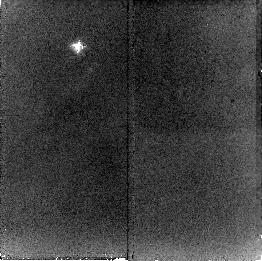
Target: NGC2023-S-NIC
Instrument: NICMOS/NIC2
Filter: F212N
Exposure: 21 min
Observation ID: n8mw03010

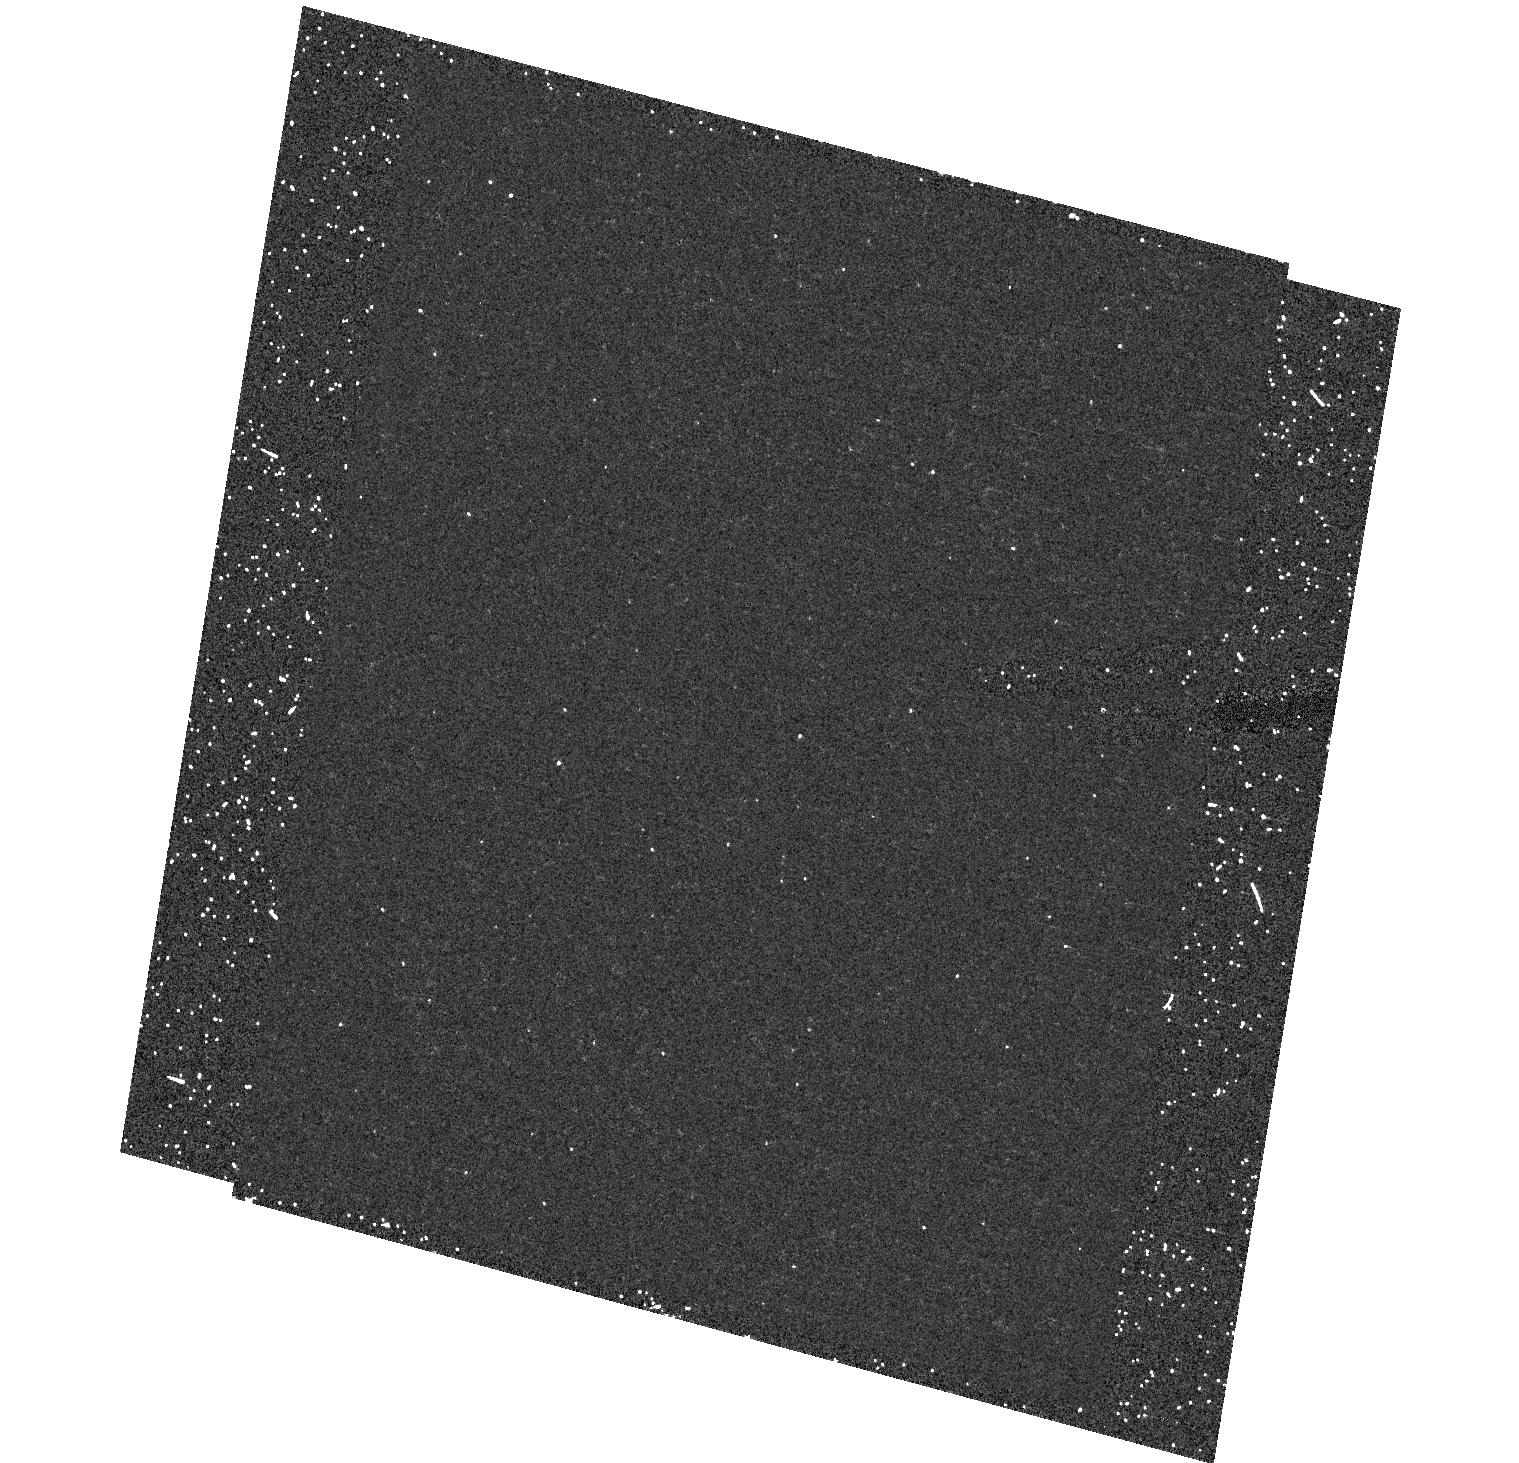
Target: field at RA 85.406°, Dec -2.293°
Instrument: ACS/HRC
Filter: F550M
Exposure: 19 min
Observation ID: hst_9741_01_acs_hrc_f550m_j8mw01

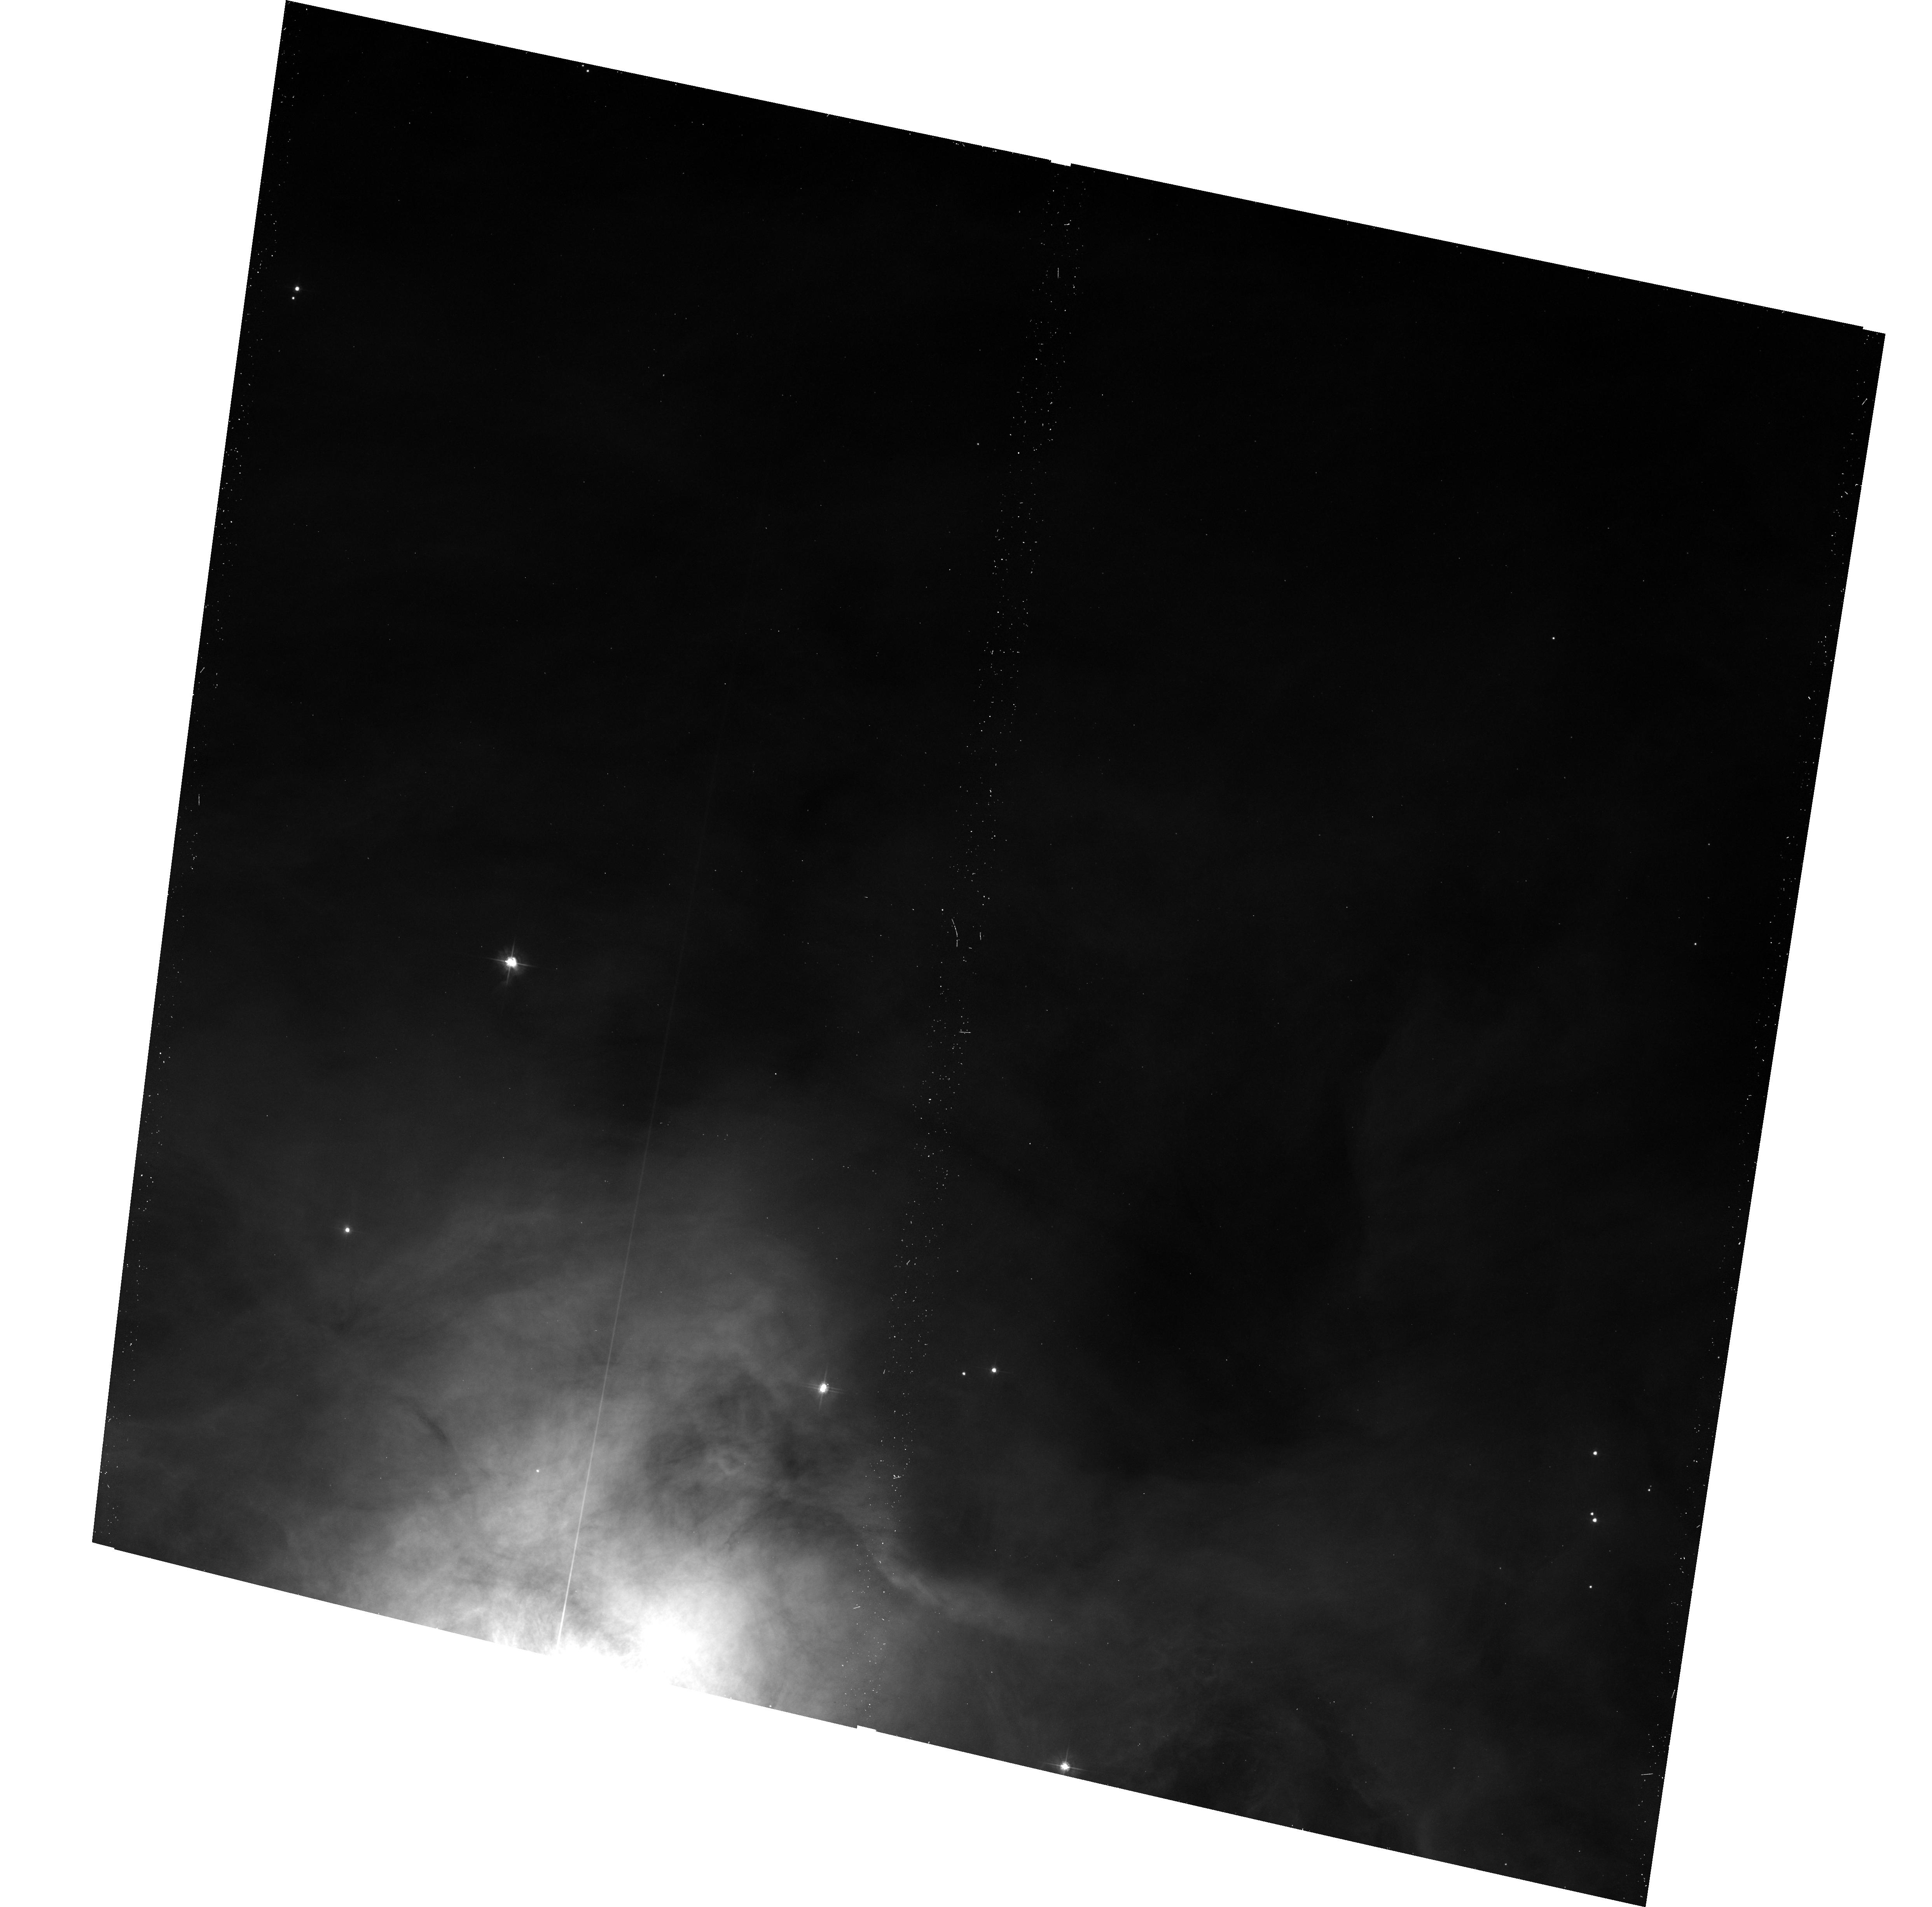
Target: NGC7023-NW-ACS
Instrument: ACS/WFC
Filter: F475W
Exposure: 17 min
Observation ID: hst_9741_02_acs_wfc_f475w_j8mw02

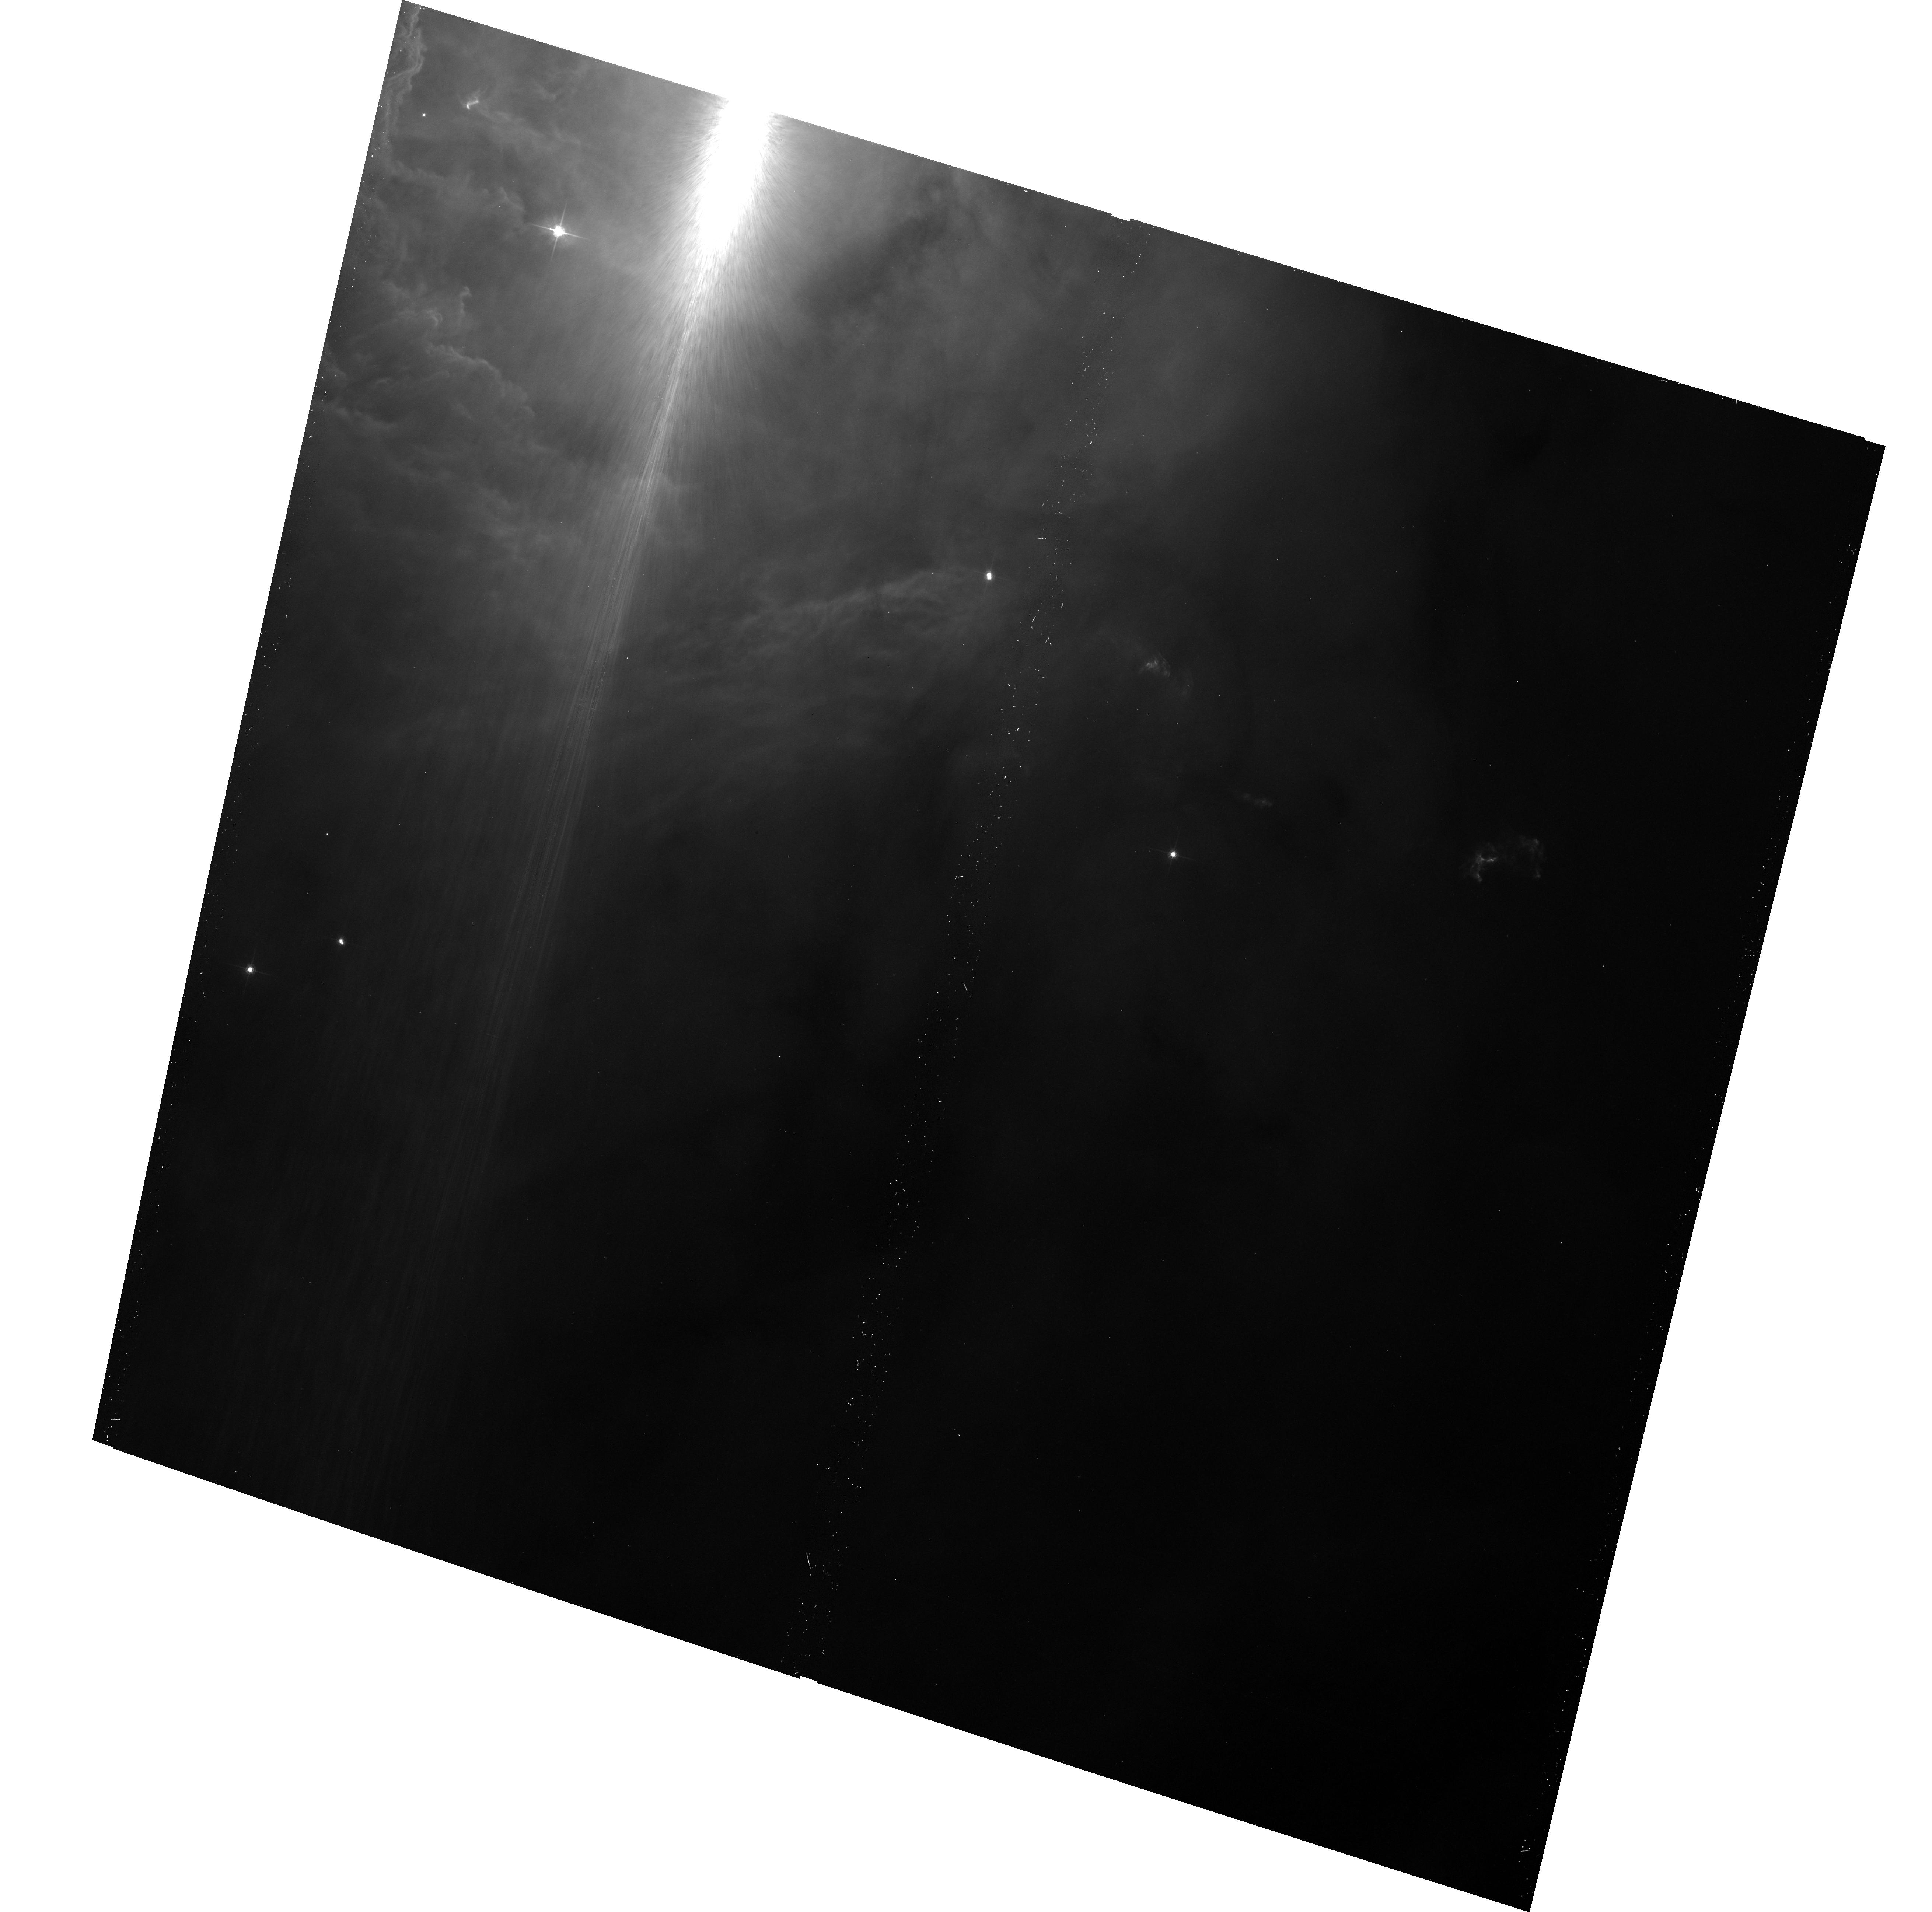
Target: NGC2023-S-ACS
Instrument: ACS/WFC
Filter: F625W
Exposure: 13 min
Observation ID: hst_9741_01_acs_wfc_f625w_j8mw01

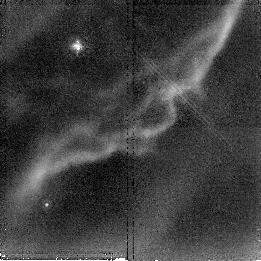
Target: NGC7023-NW-NIC
Instrument: NICMOS/NIC2
Filter: F212N
Exposure: 23 min
Observation ID: n8mw04010

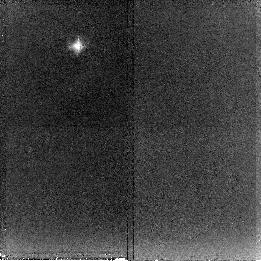
Target: NGC2023-S-NIC
Instrument: NICMOS/NIC2
Filter: F215N
Exposure: 21 min
Observation ID: n8mw03020

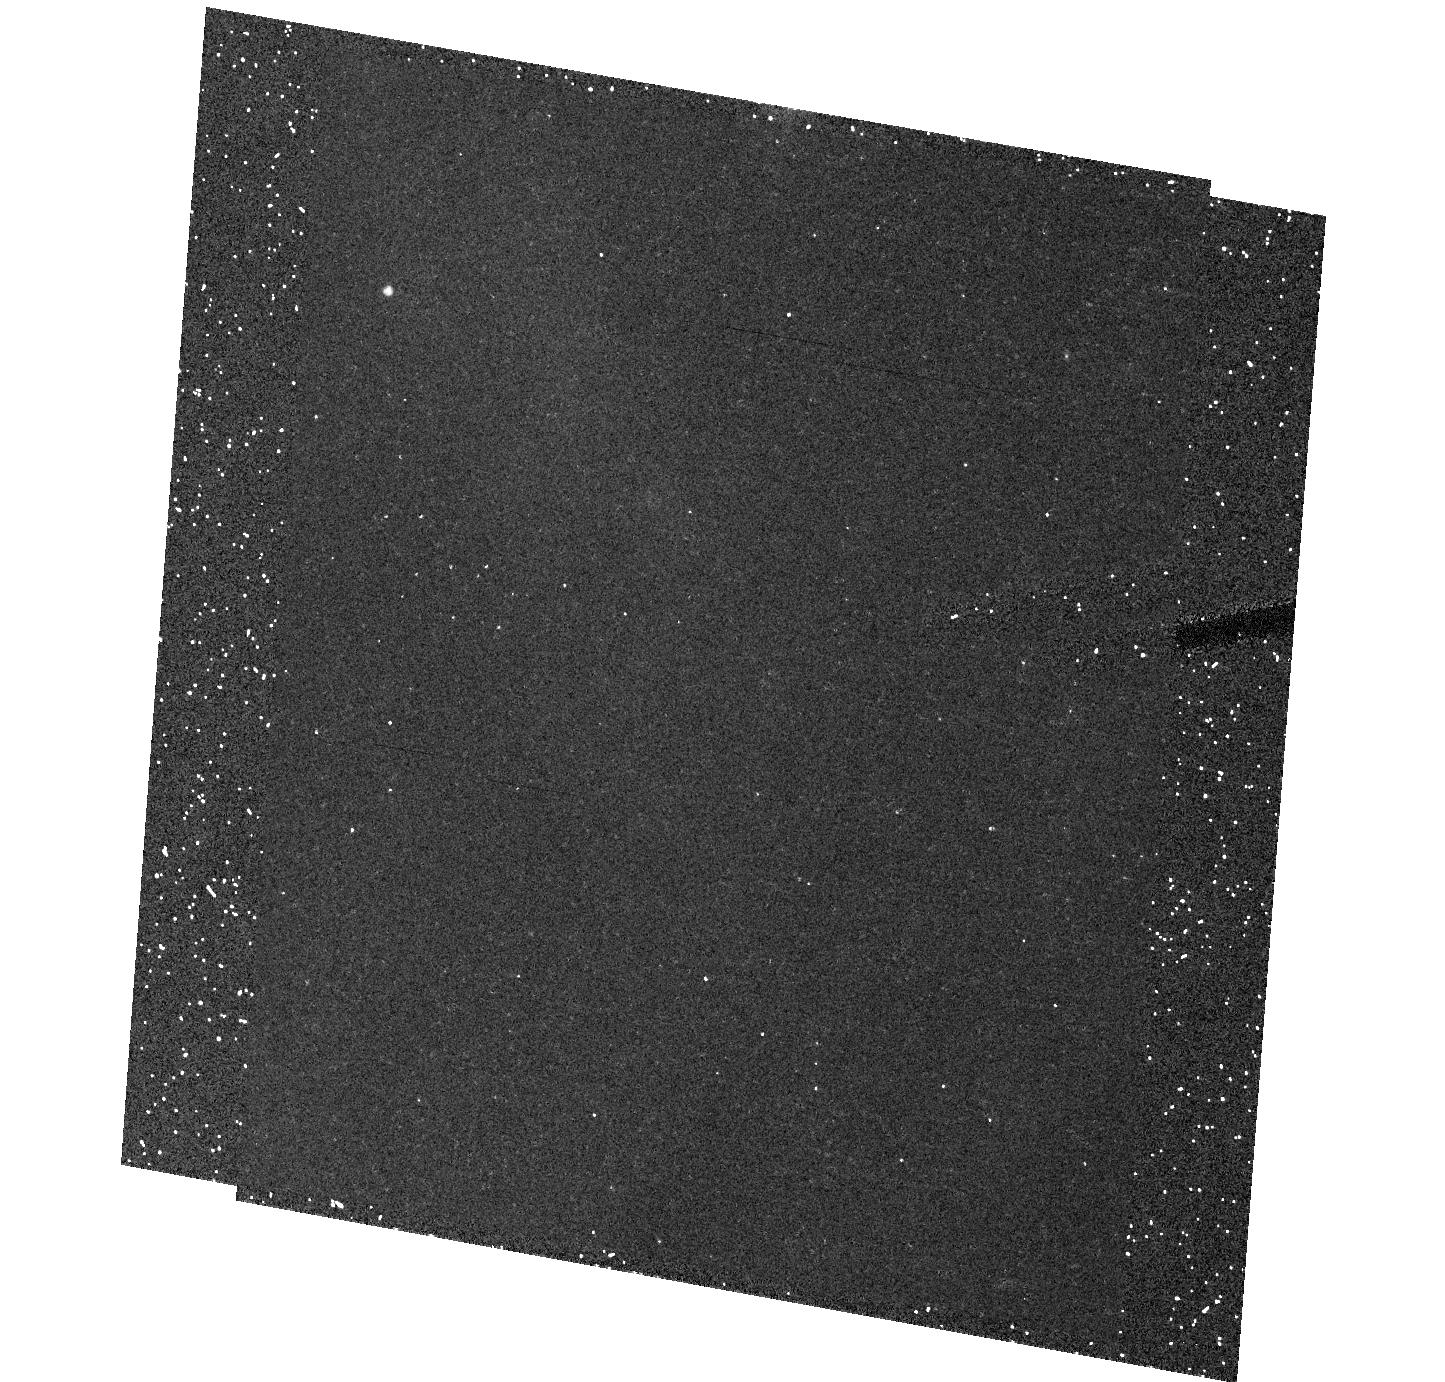
Target: field at RA 315.373°, Dec 68.193°
Instrument: ACS/HRC
Filter: F606W
Exposure: 13 min
Observation ID: hst_9741_02_acs_hrc_f606w_j8mw02

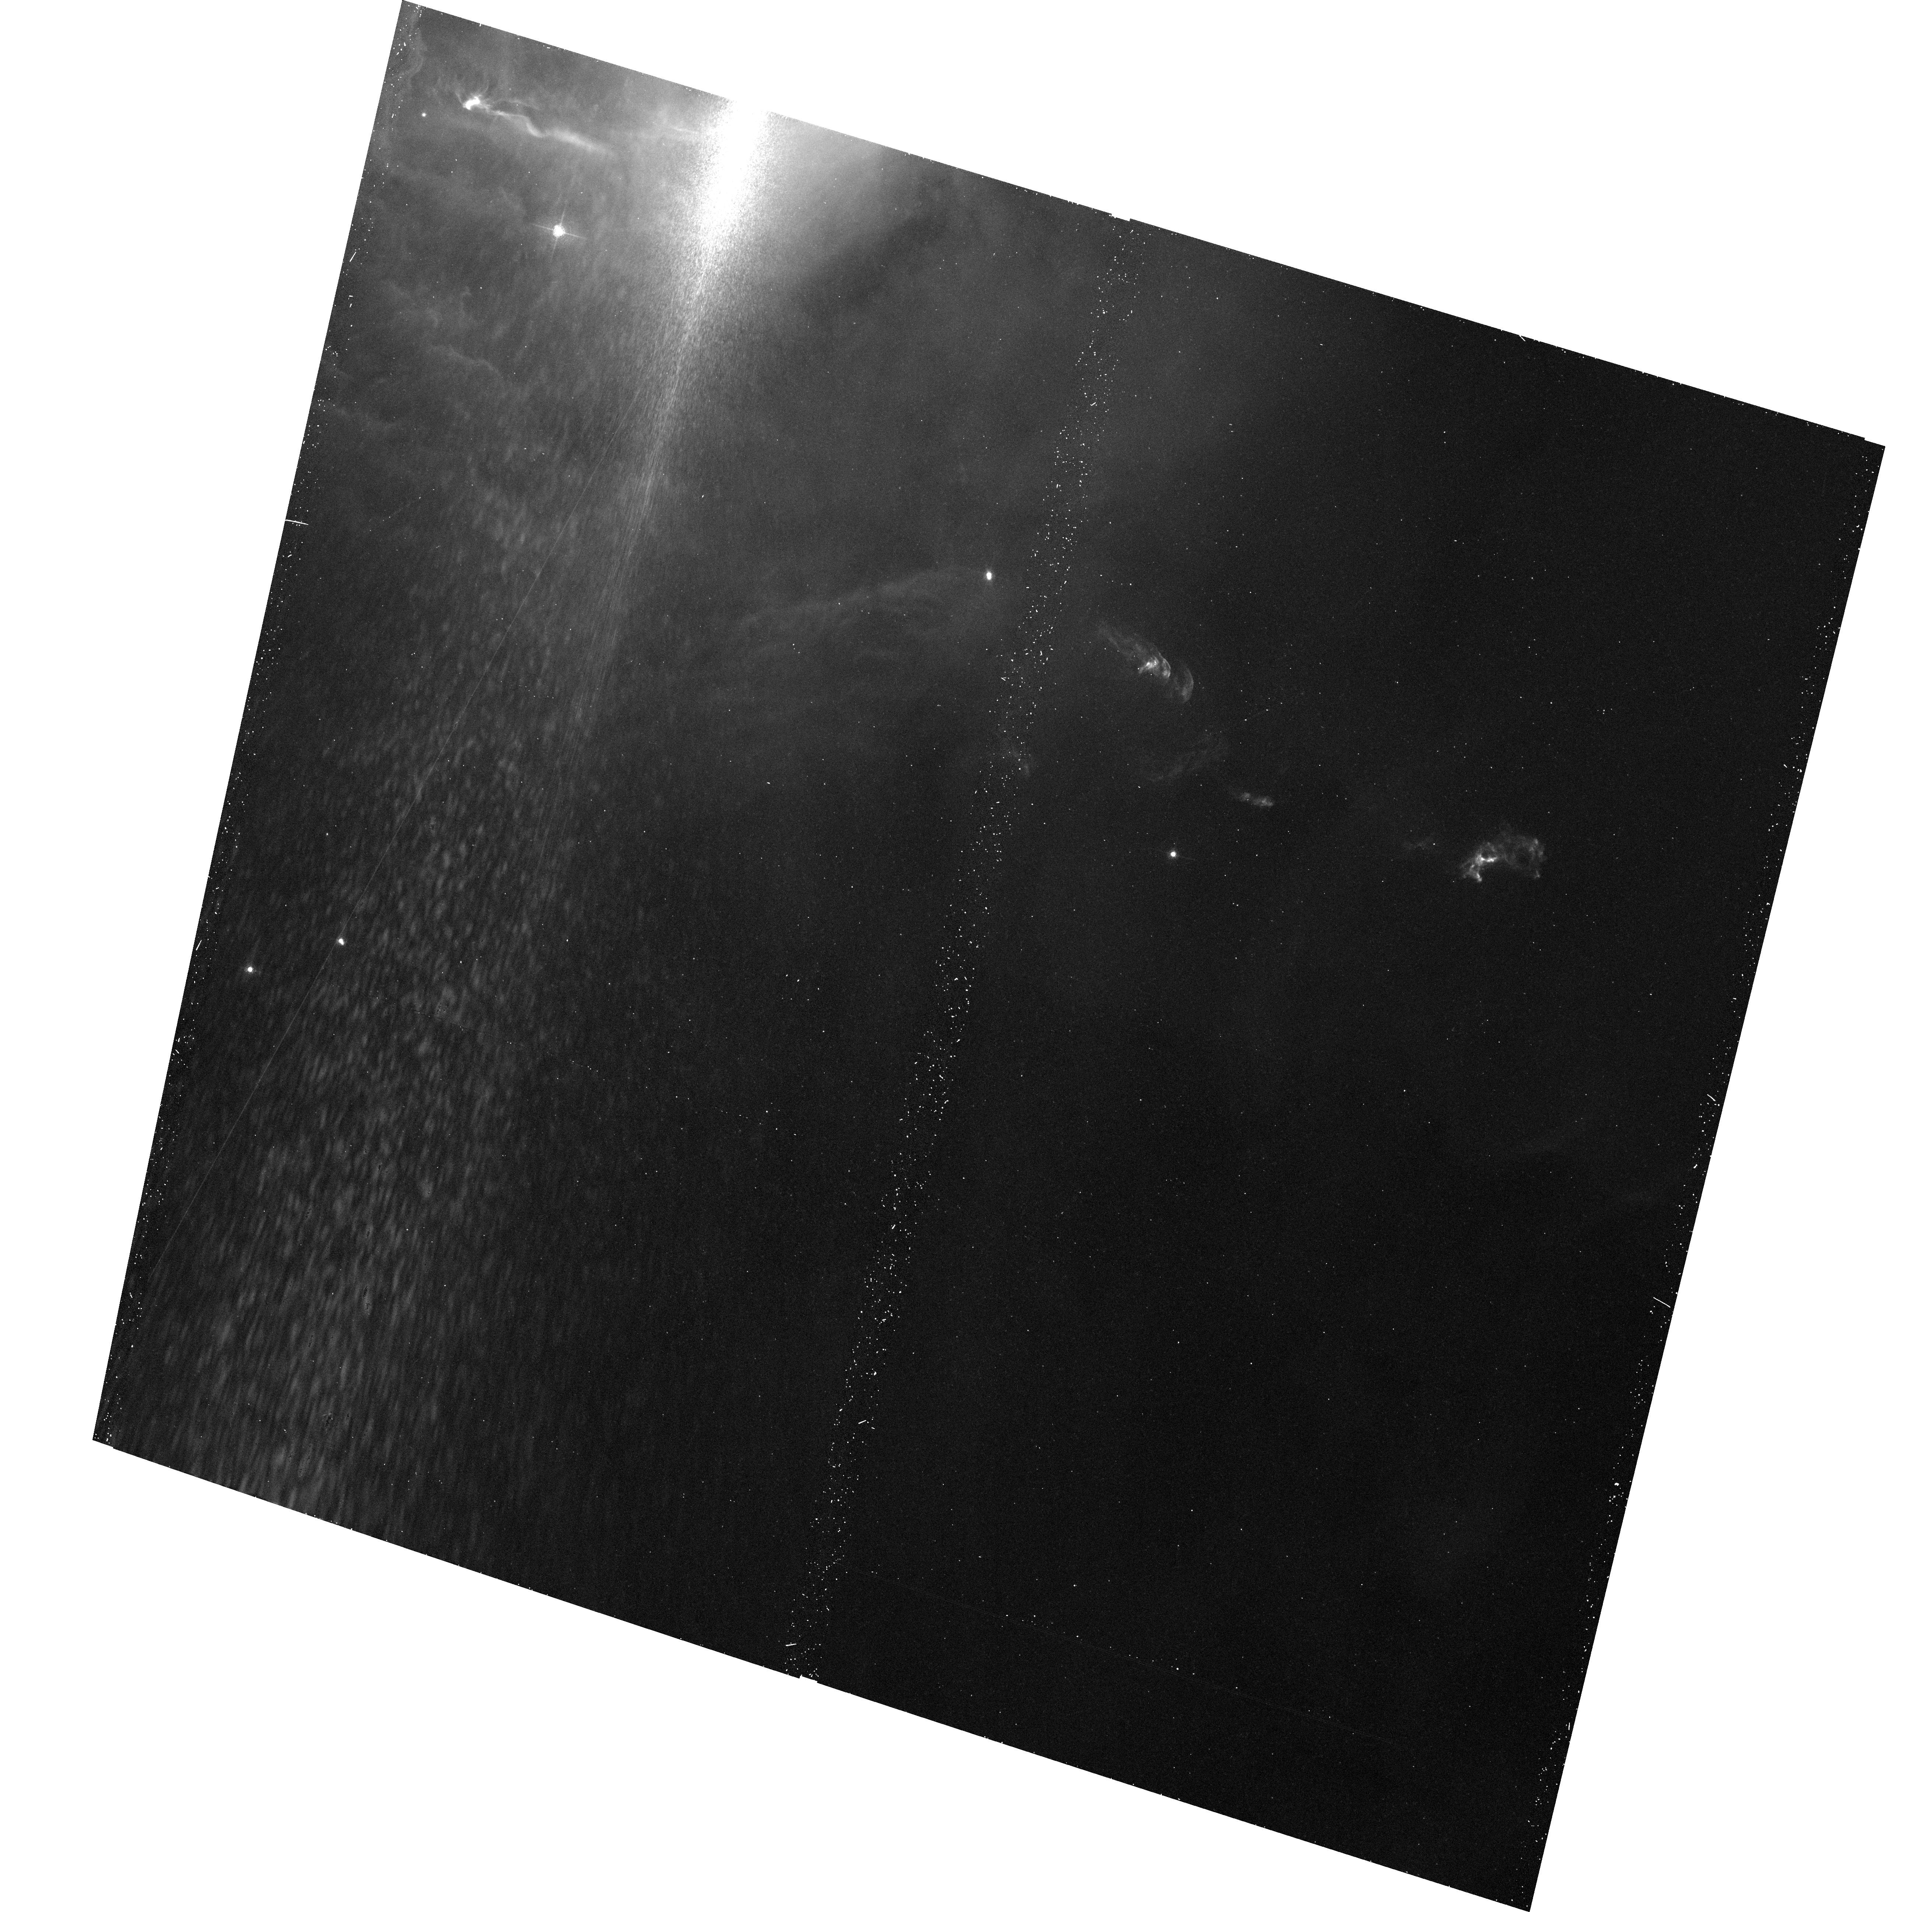
Target: NGC2023-S-ACS
Instrument: ACS/WFC
Filter: F658N
Exposure: 23 min
Observation ID: hst_9741_01_acs_wfc_f658n_j8mw01

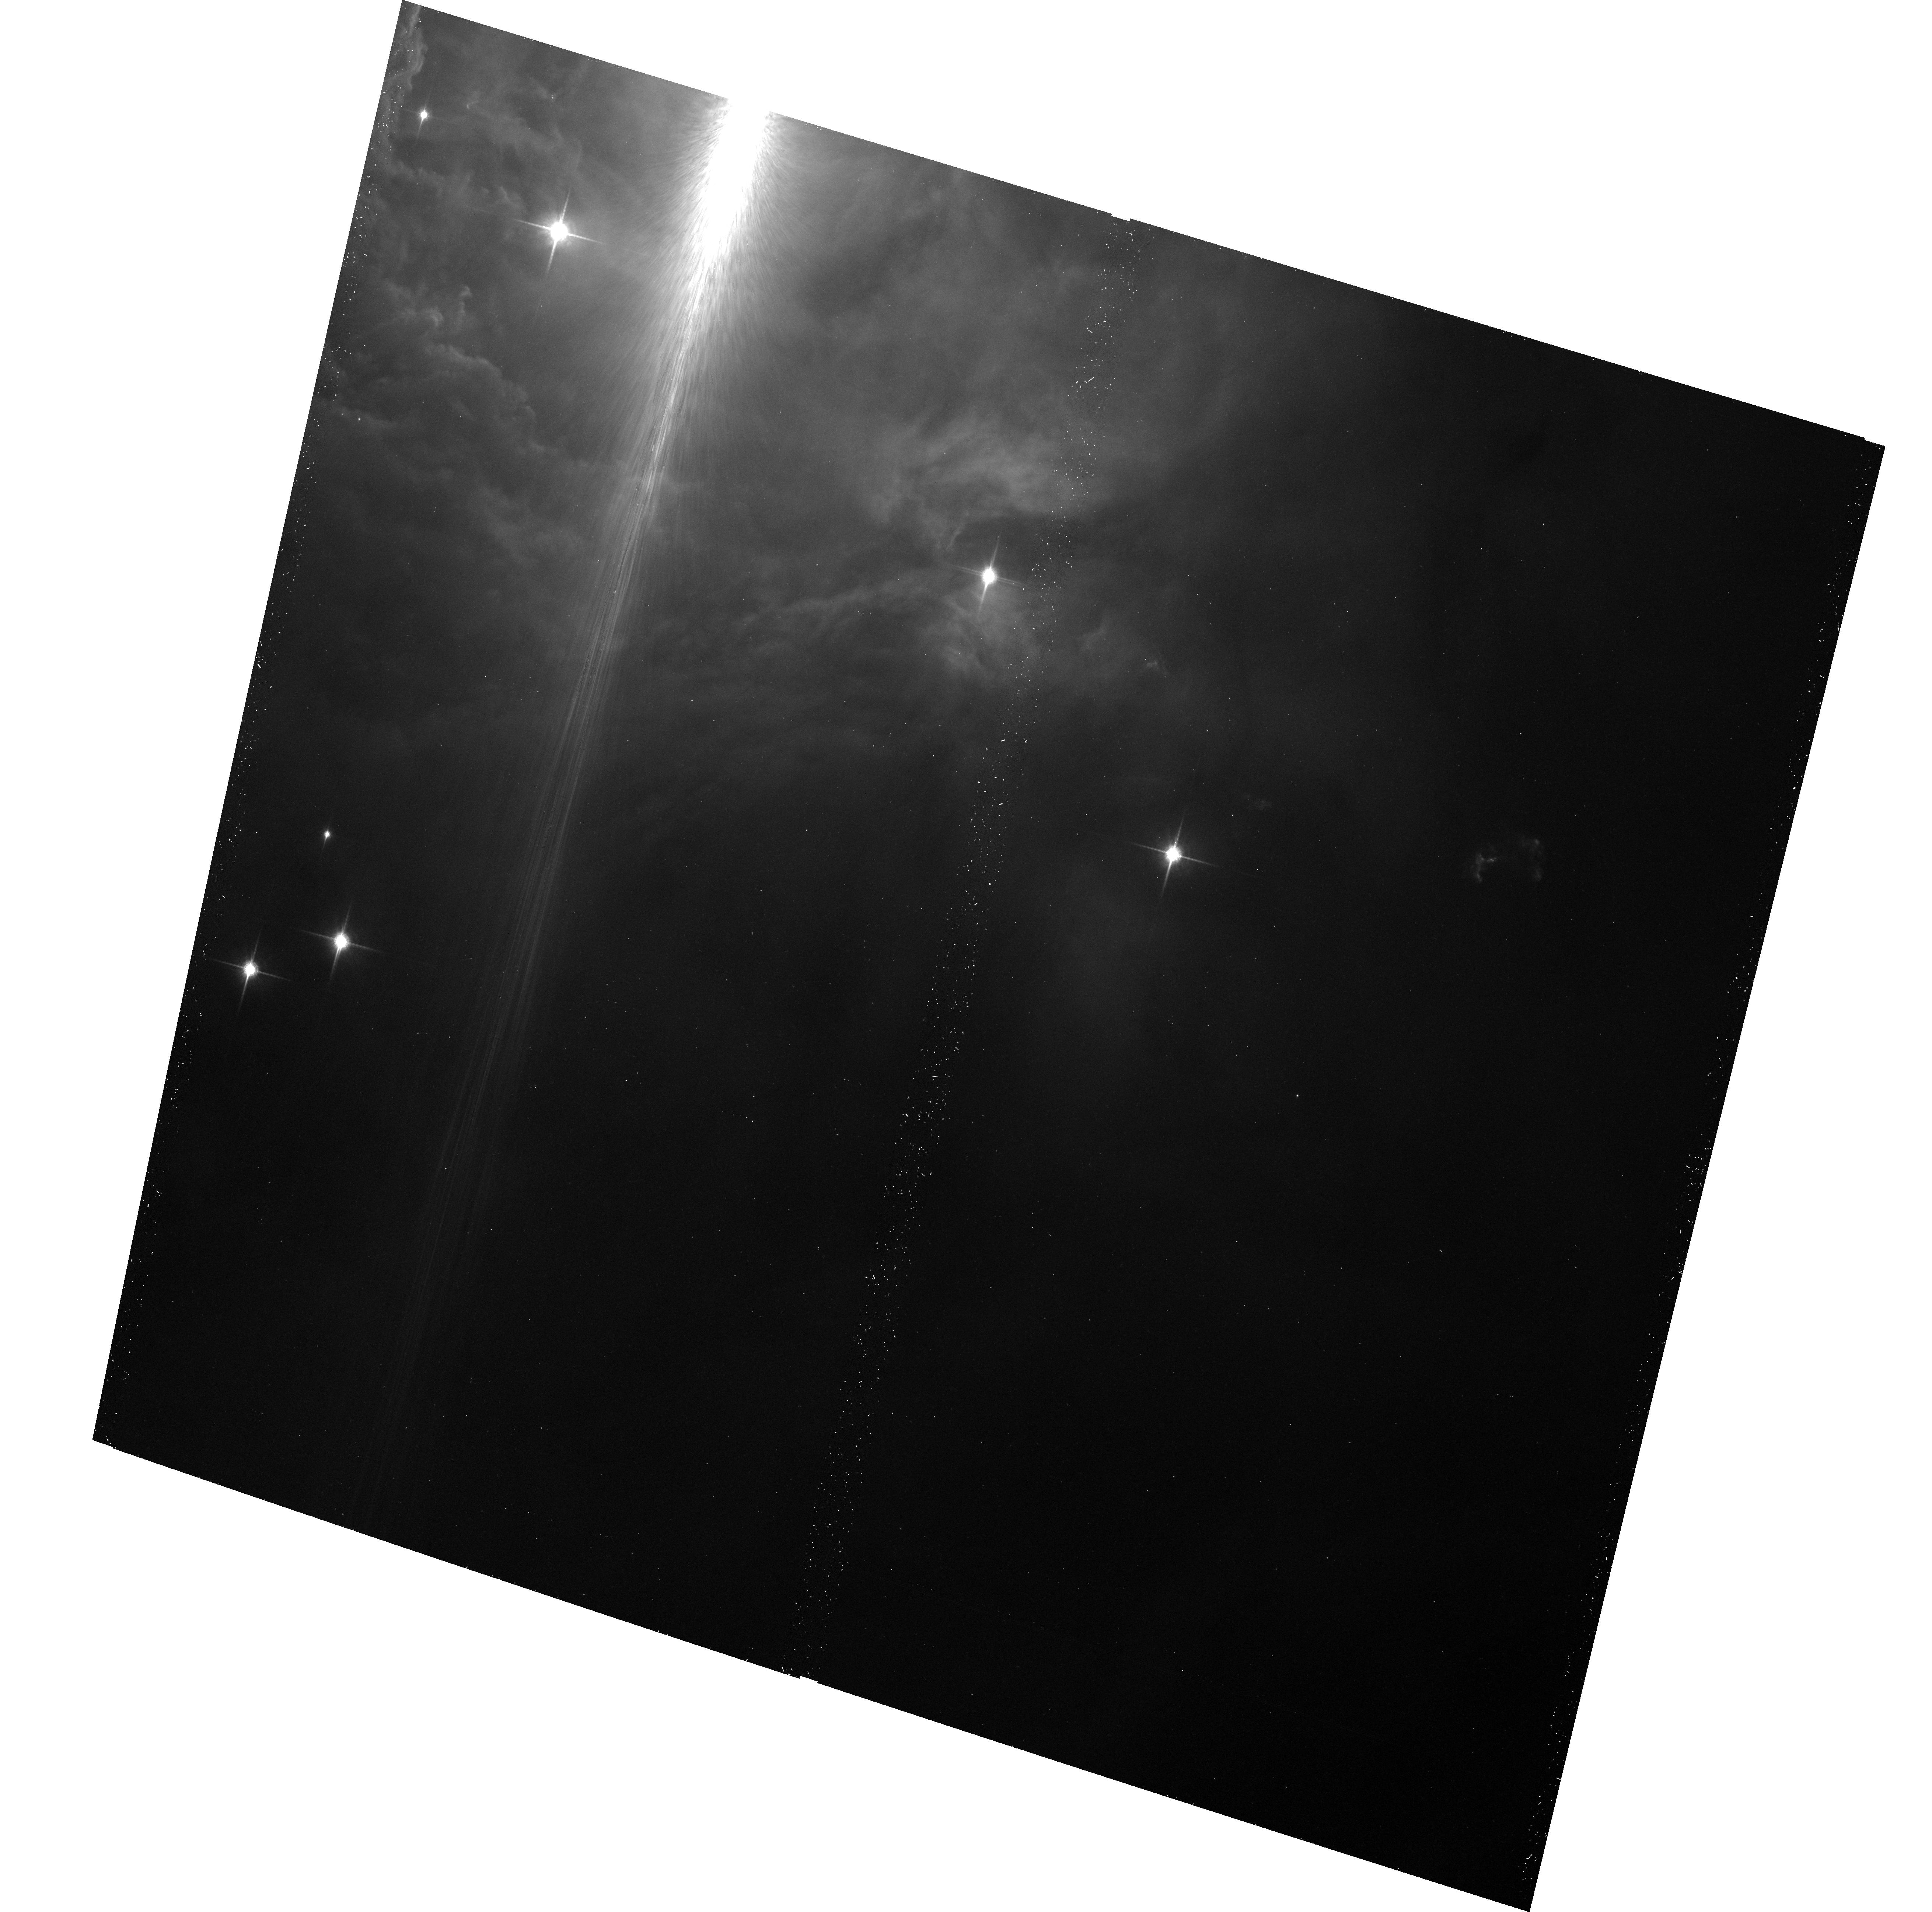
Target: NGC2023-S-ACS
Instrument: ACS/WFC
Filter: F850LP
Exposure: 20 min
Observation ID: hst_9741_01_acs_wfc_f850lp_j8mw01

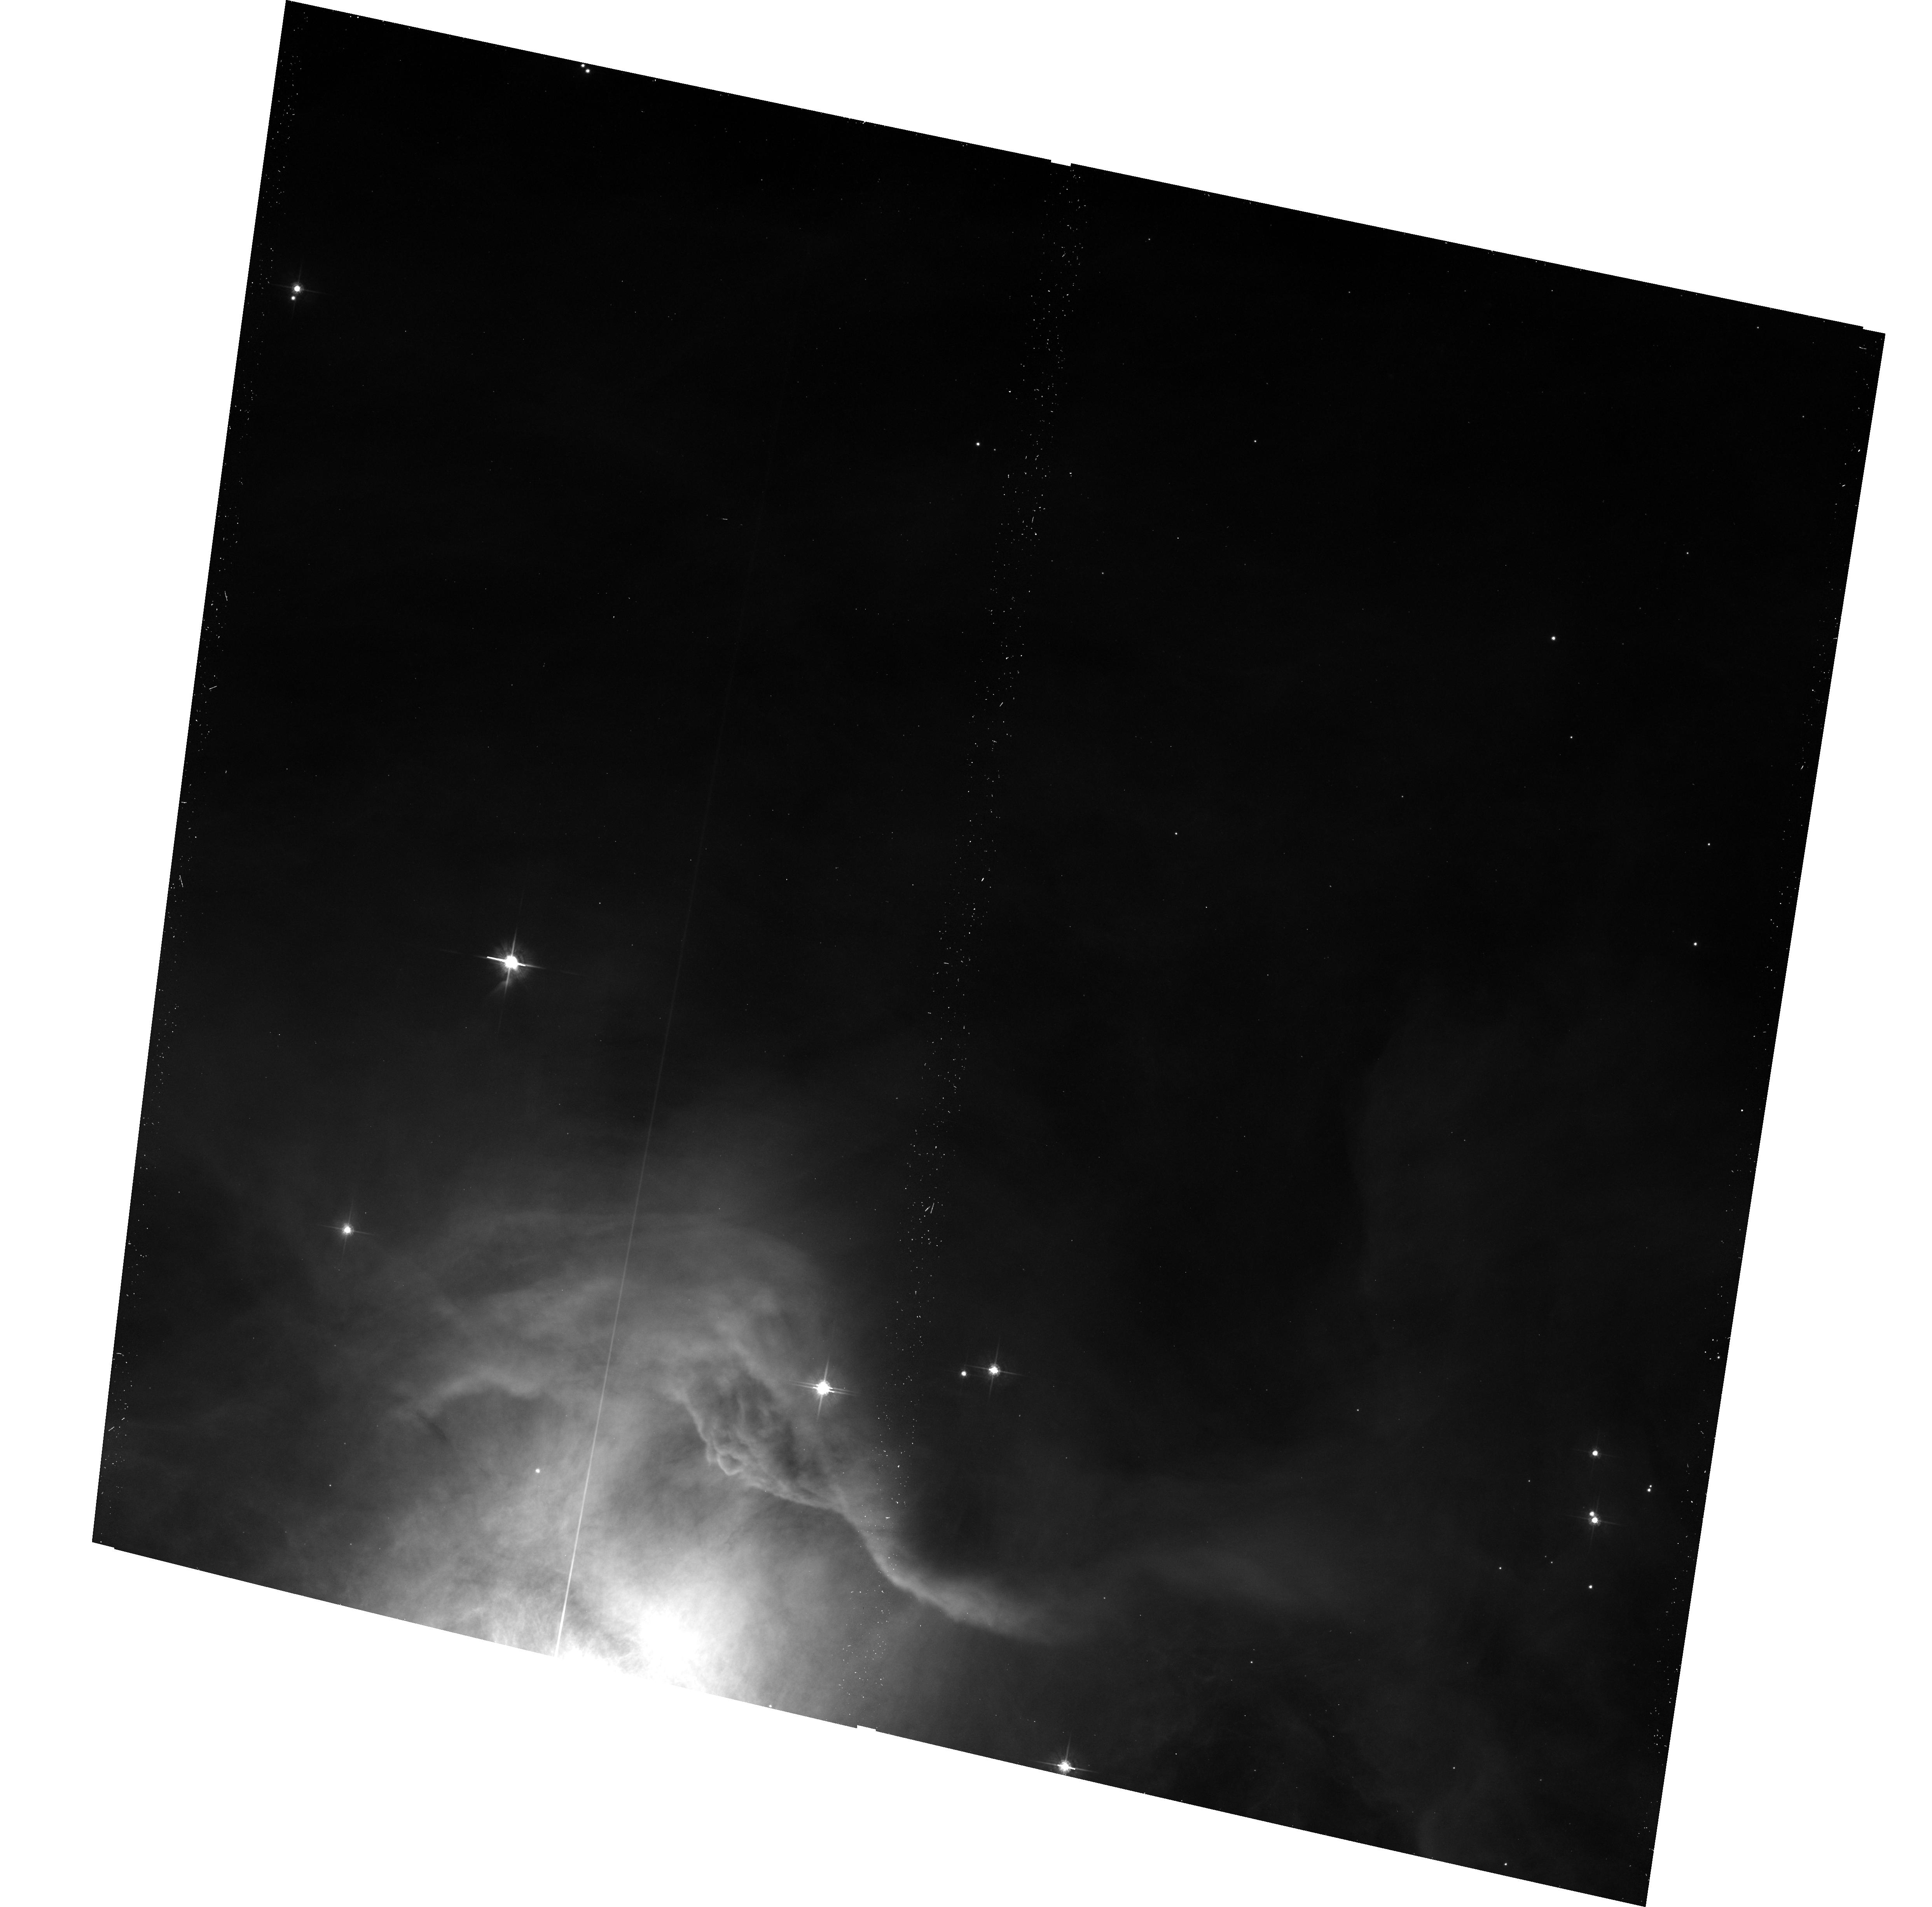
Target: NGC7023-NW-ACS
Instrument: ACS/WFC
Filter: F625W
Exposure: 17 min
Observation ID: hst_9741_02_acs_wfc_f625w_j8mw02

The Exciting Wavelength of Extended Red Emission (PI: Gordon, Karl D.)

We propose to determine the wavelength of the photons which excite Extended Red Emission (ERE) by mapping the small scale structure of ERE and molecular hydrogen (H_2) in the reflection nebulae NGC 2023 and 7023. Both of these nebulae display sharp narrow ERE-filaments within photodissociation regions (PDR) which also show infrared H_2 fluorescence. In these opically thick filaments, different wavelength photons penetrate to different depths. By comparing the widths of these filaments in ERE and H_2 we will determine the exciting wavelength of ERE. This is possible because the combined opacity of dust and H_2 to the exciting radiation (lambda < 1100 A) of H_2 fluorescence is known, and the comparison of the thickness of the ERE and H_2 filaments will allow a determination of the dust opacity at the wavelength at which ERE is being excited. This is a sensitive test to distinguish between different materials which have been proposed as the carrier of ERE (e.g., carbon or silicon nanoparticles, polycyclic aromatic hydrocarbon molecules, hydrogenated amorphous carbon, etc.), because the photoluminescense excitation spectra of these different materials differ by large amounts. Identifying the material which produces ERE is important as recent work on ERE in the diffuse interstellar medium has shown that the material which produces ERE comprises a significant component of dust grains.